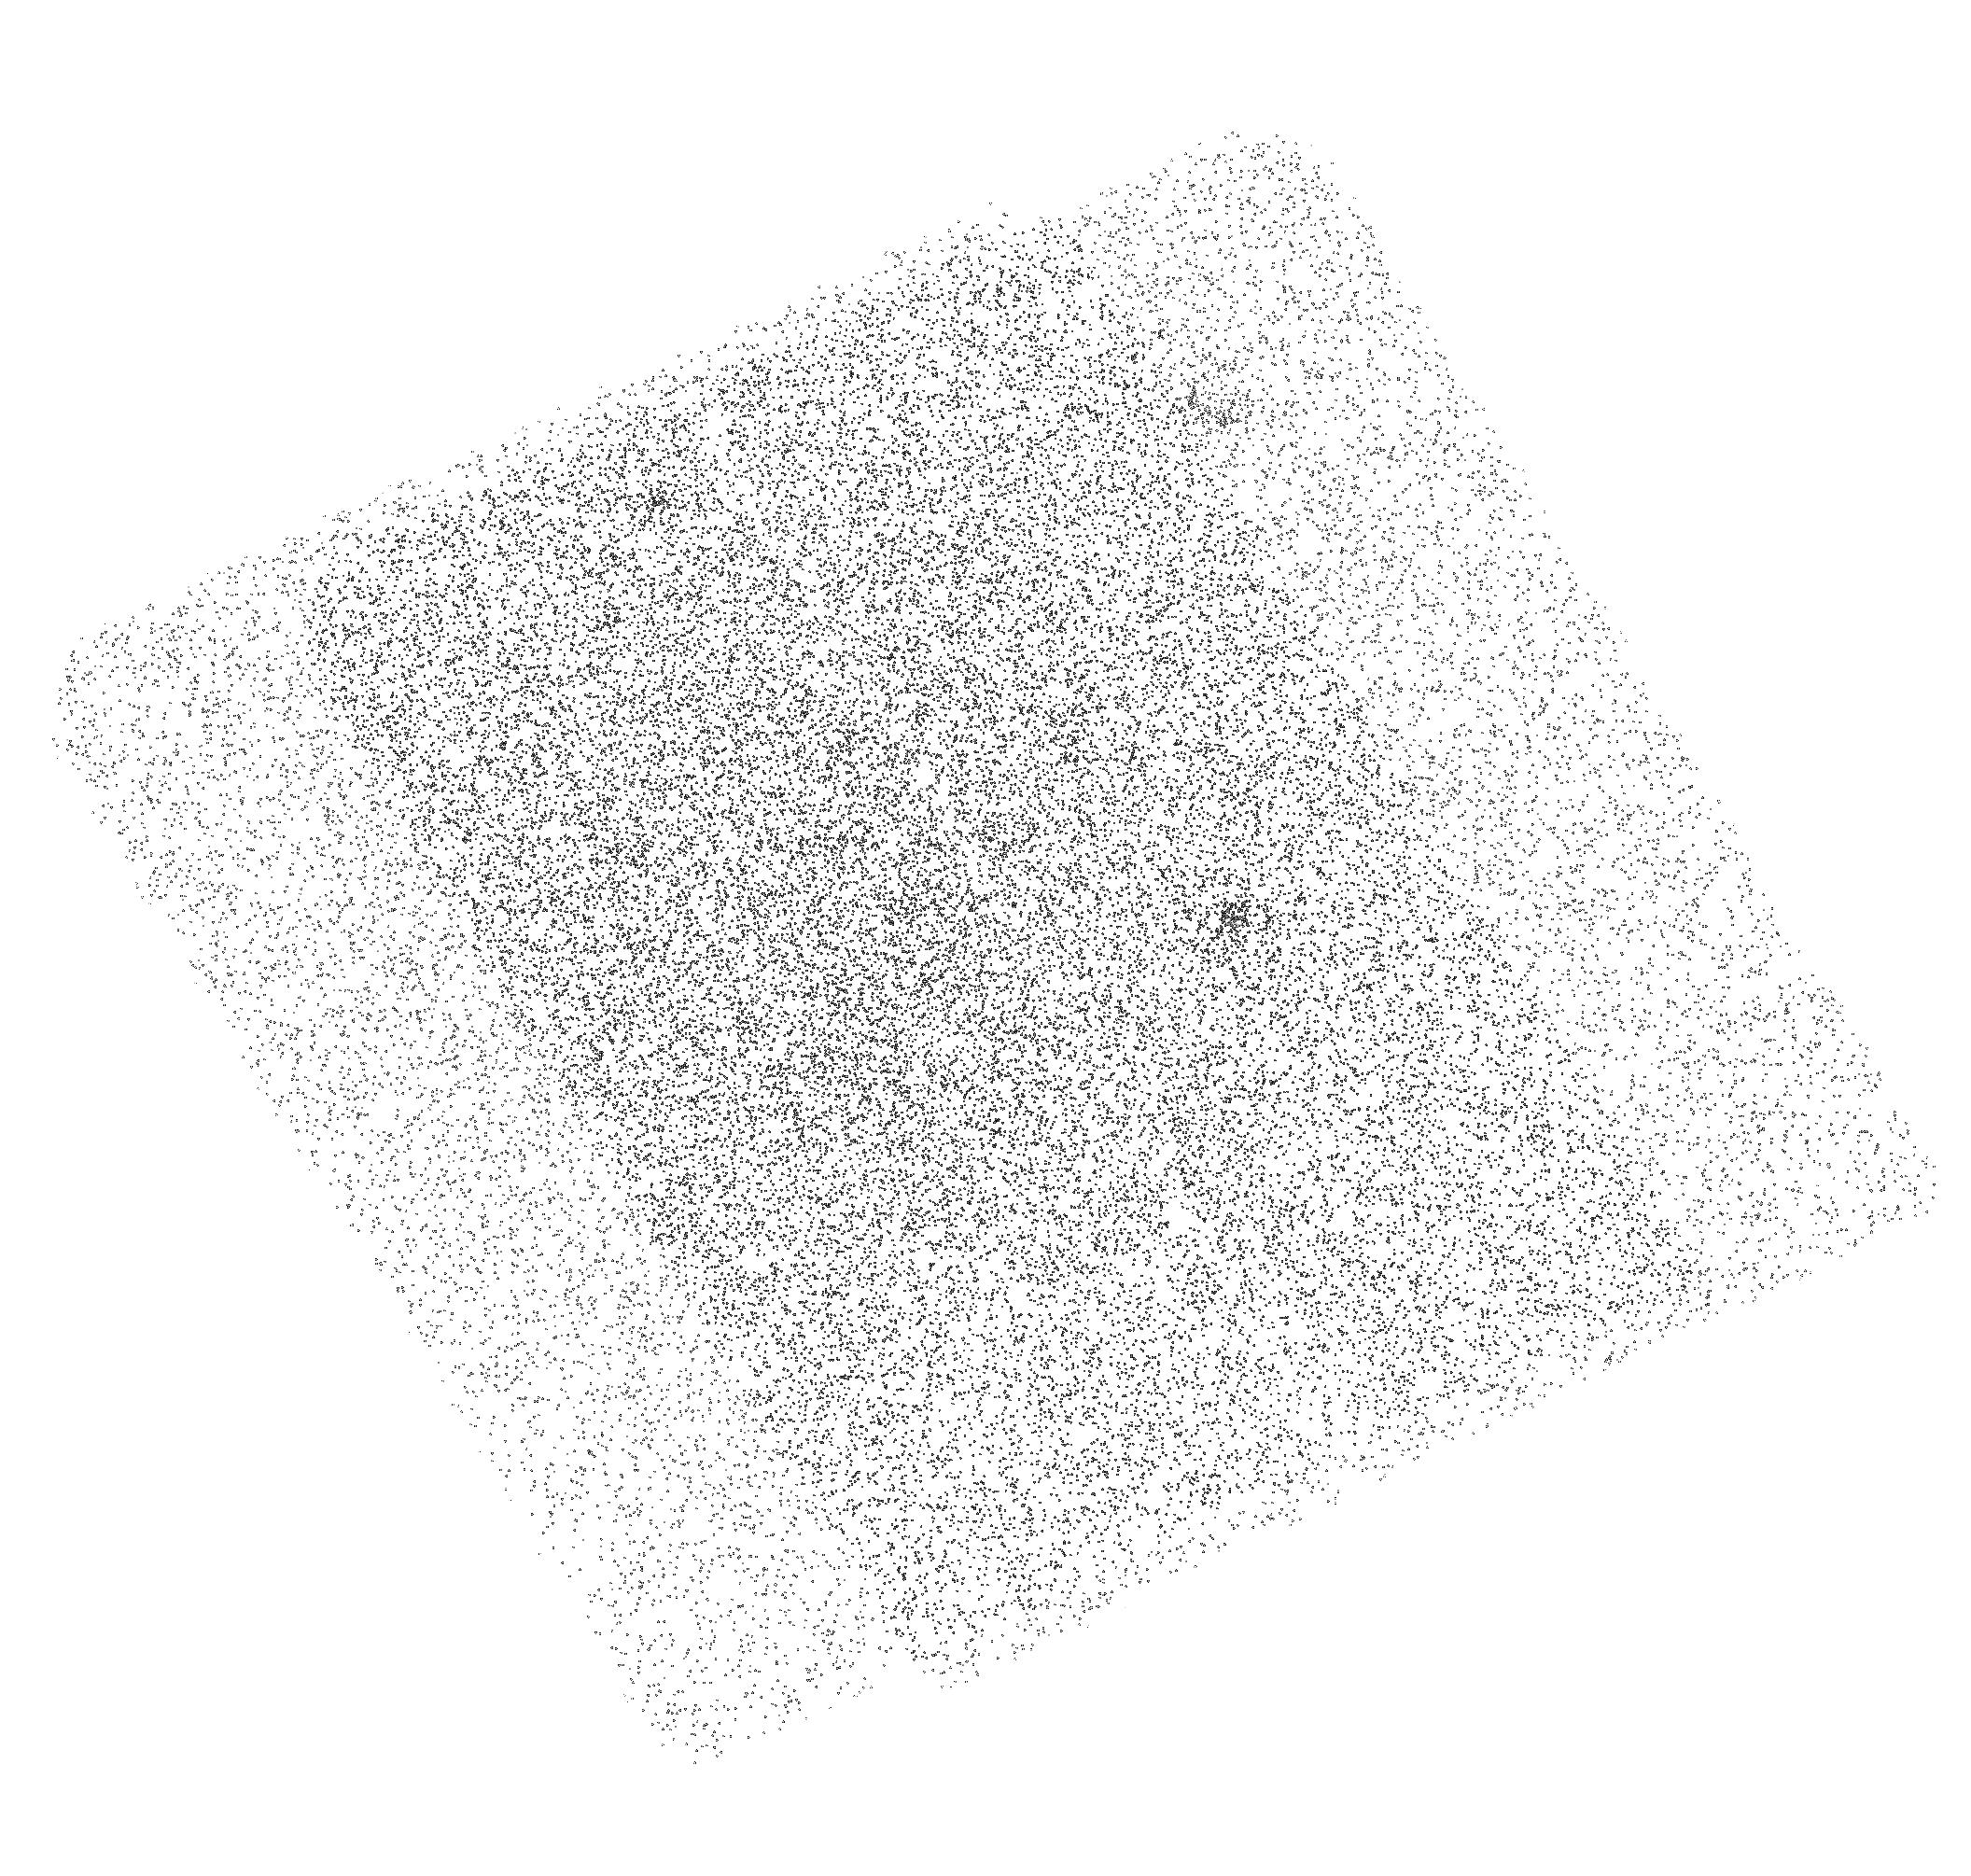
Target: COSMOS-UVLG-21. Instrument: ACS/SBC. Filter: F150LP. Exposure: 32 min. Observation ID: hst_11236_21_acs_sbc_f150lp_ja1x21

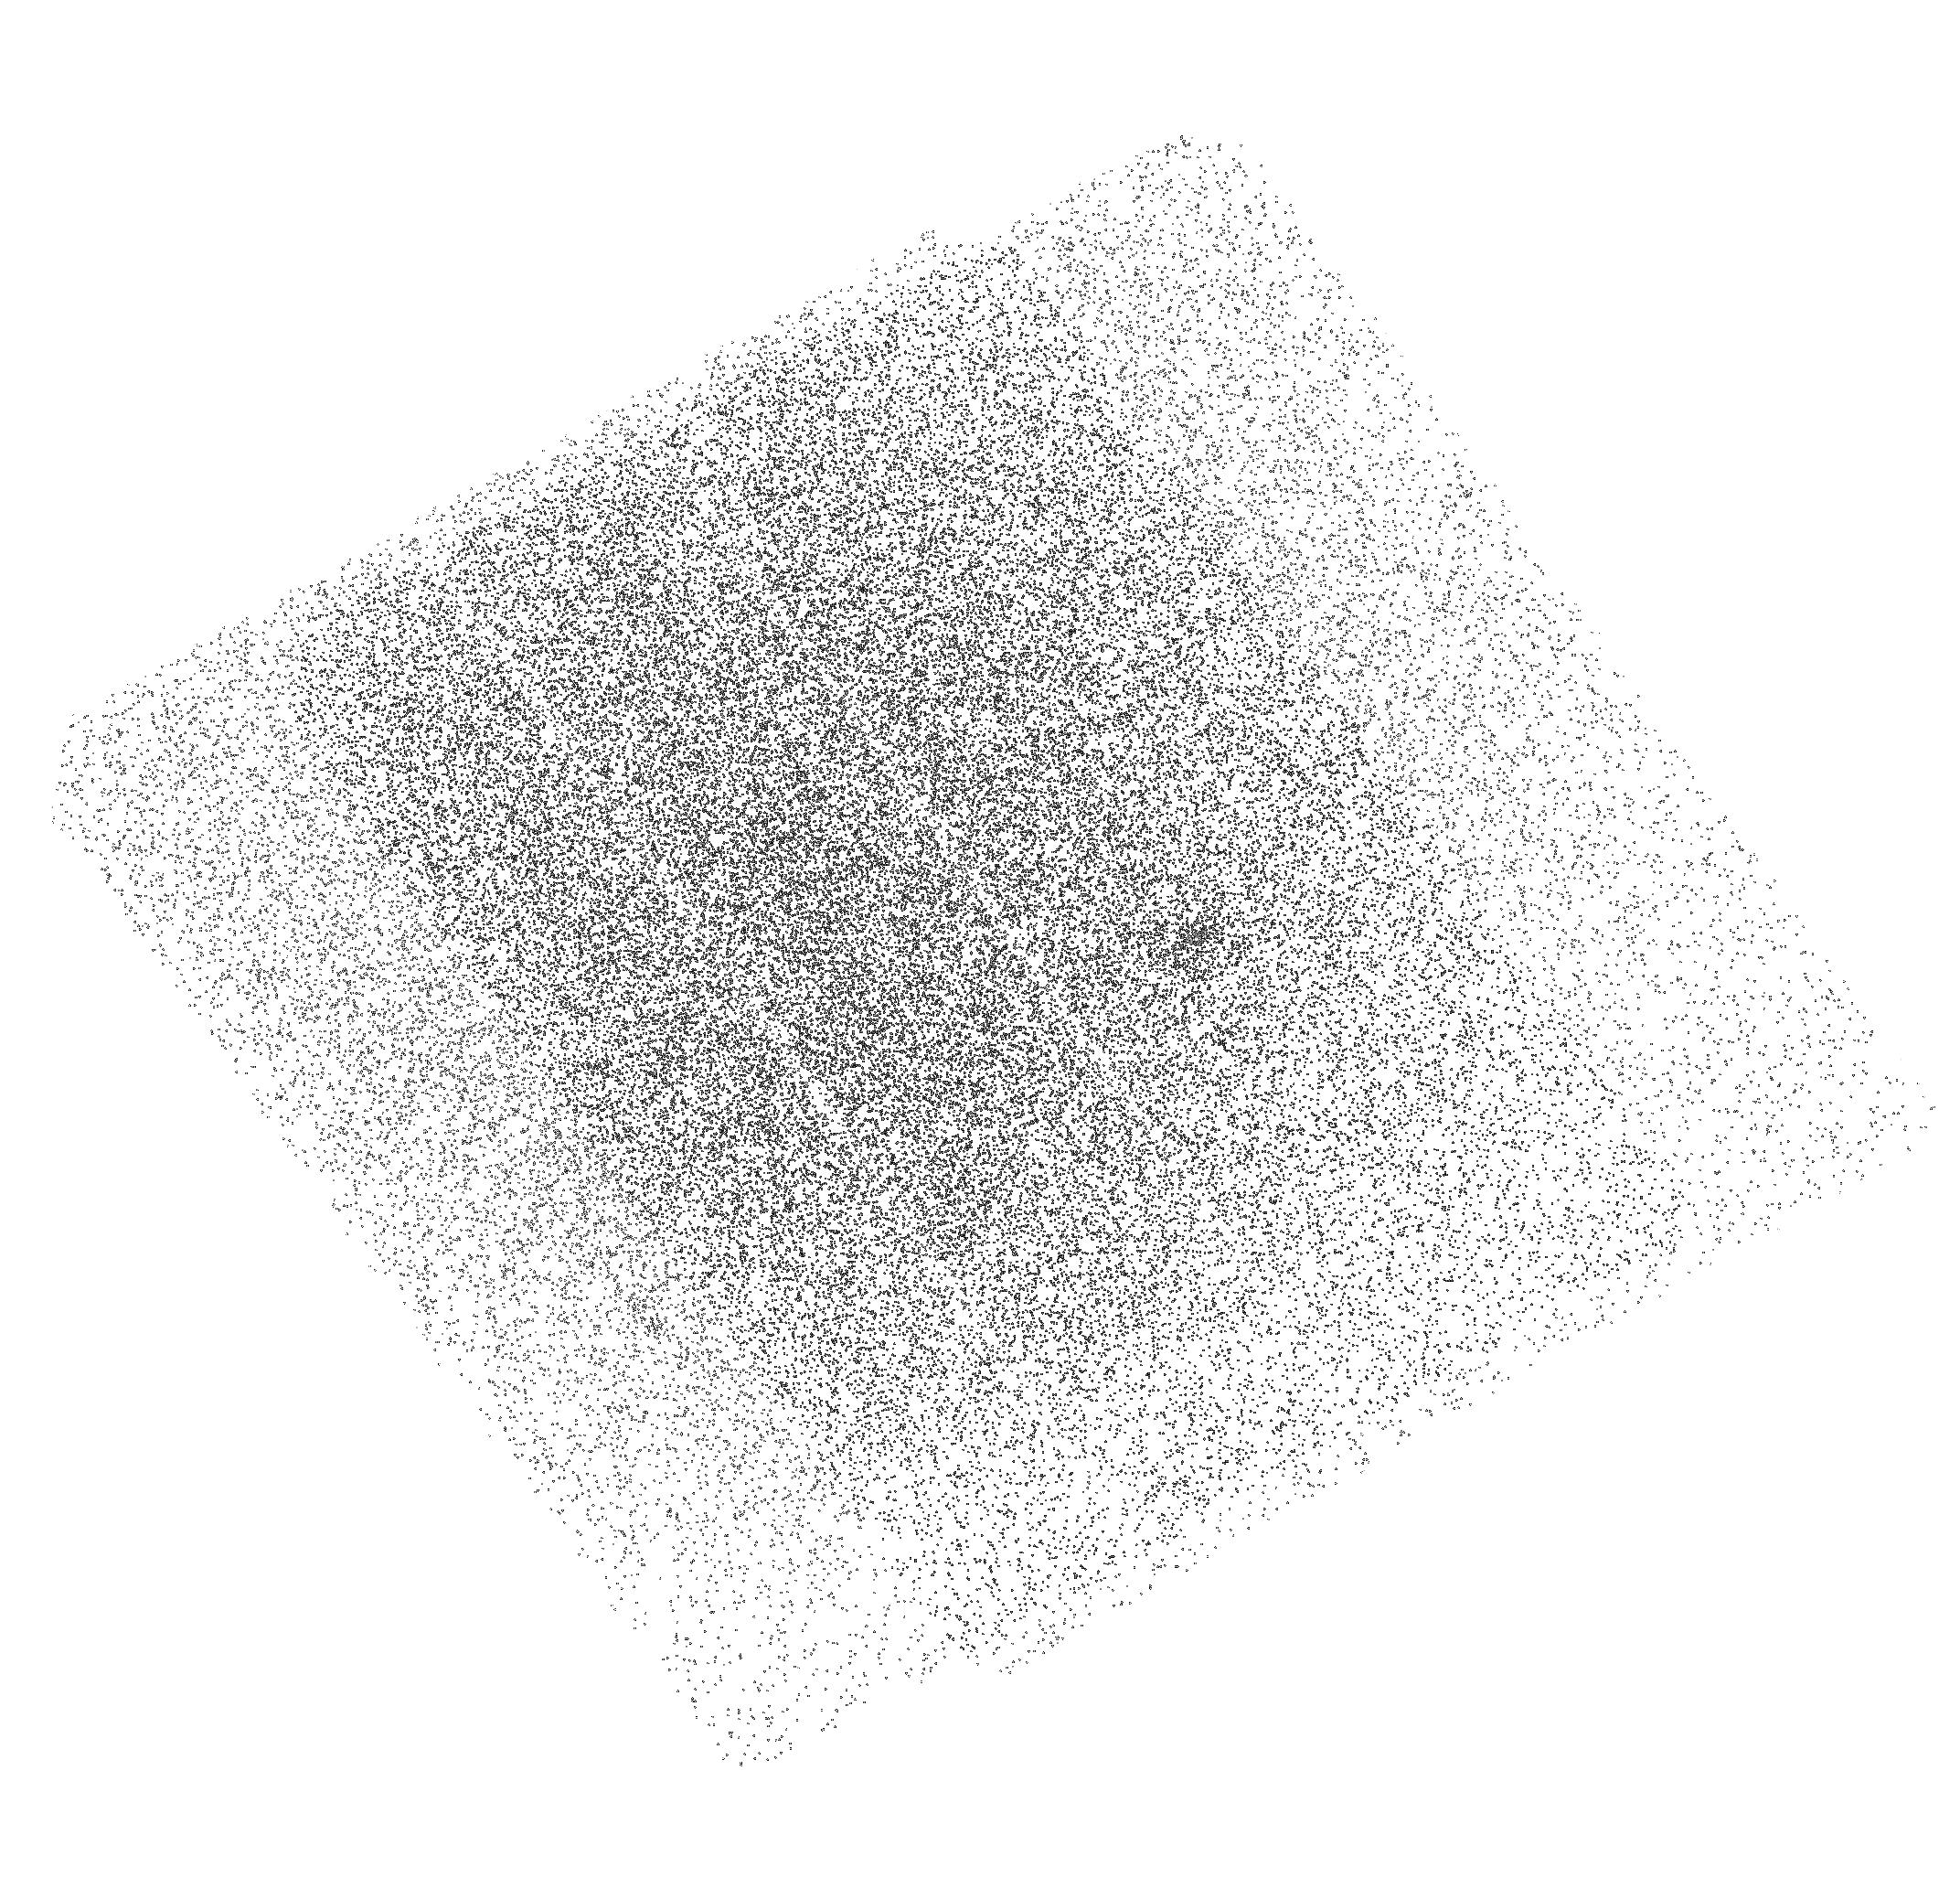
Target: COSMOS-UVLG-25. Instrument: ACS/SBC. Filter: F150LP. Exposure: 24 min. Observation ID: hst_11236_25_acs_sbc_f150lp_ja1x25

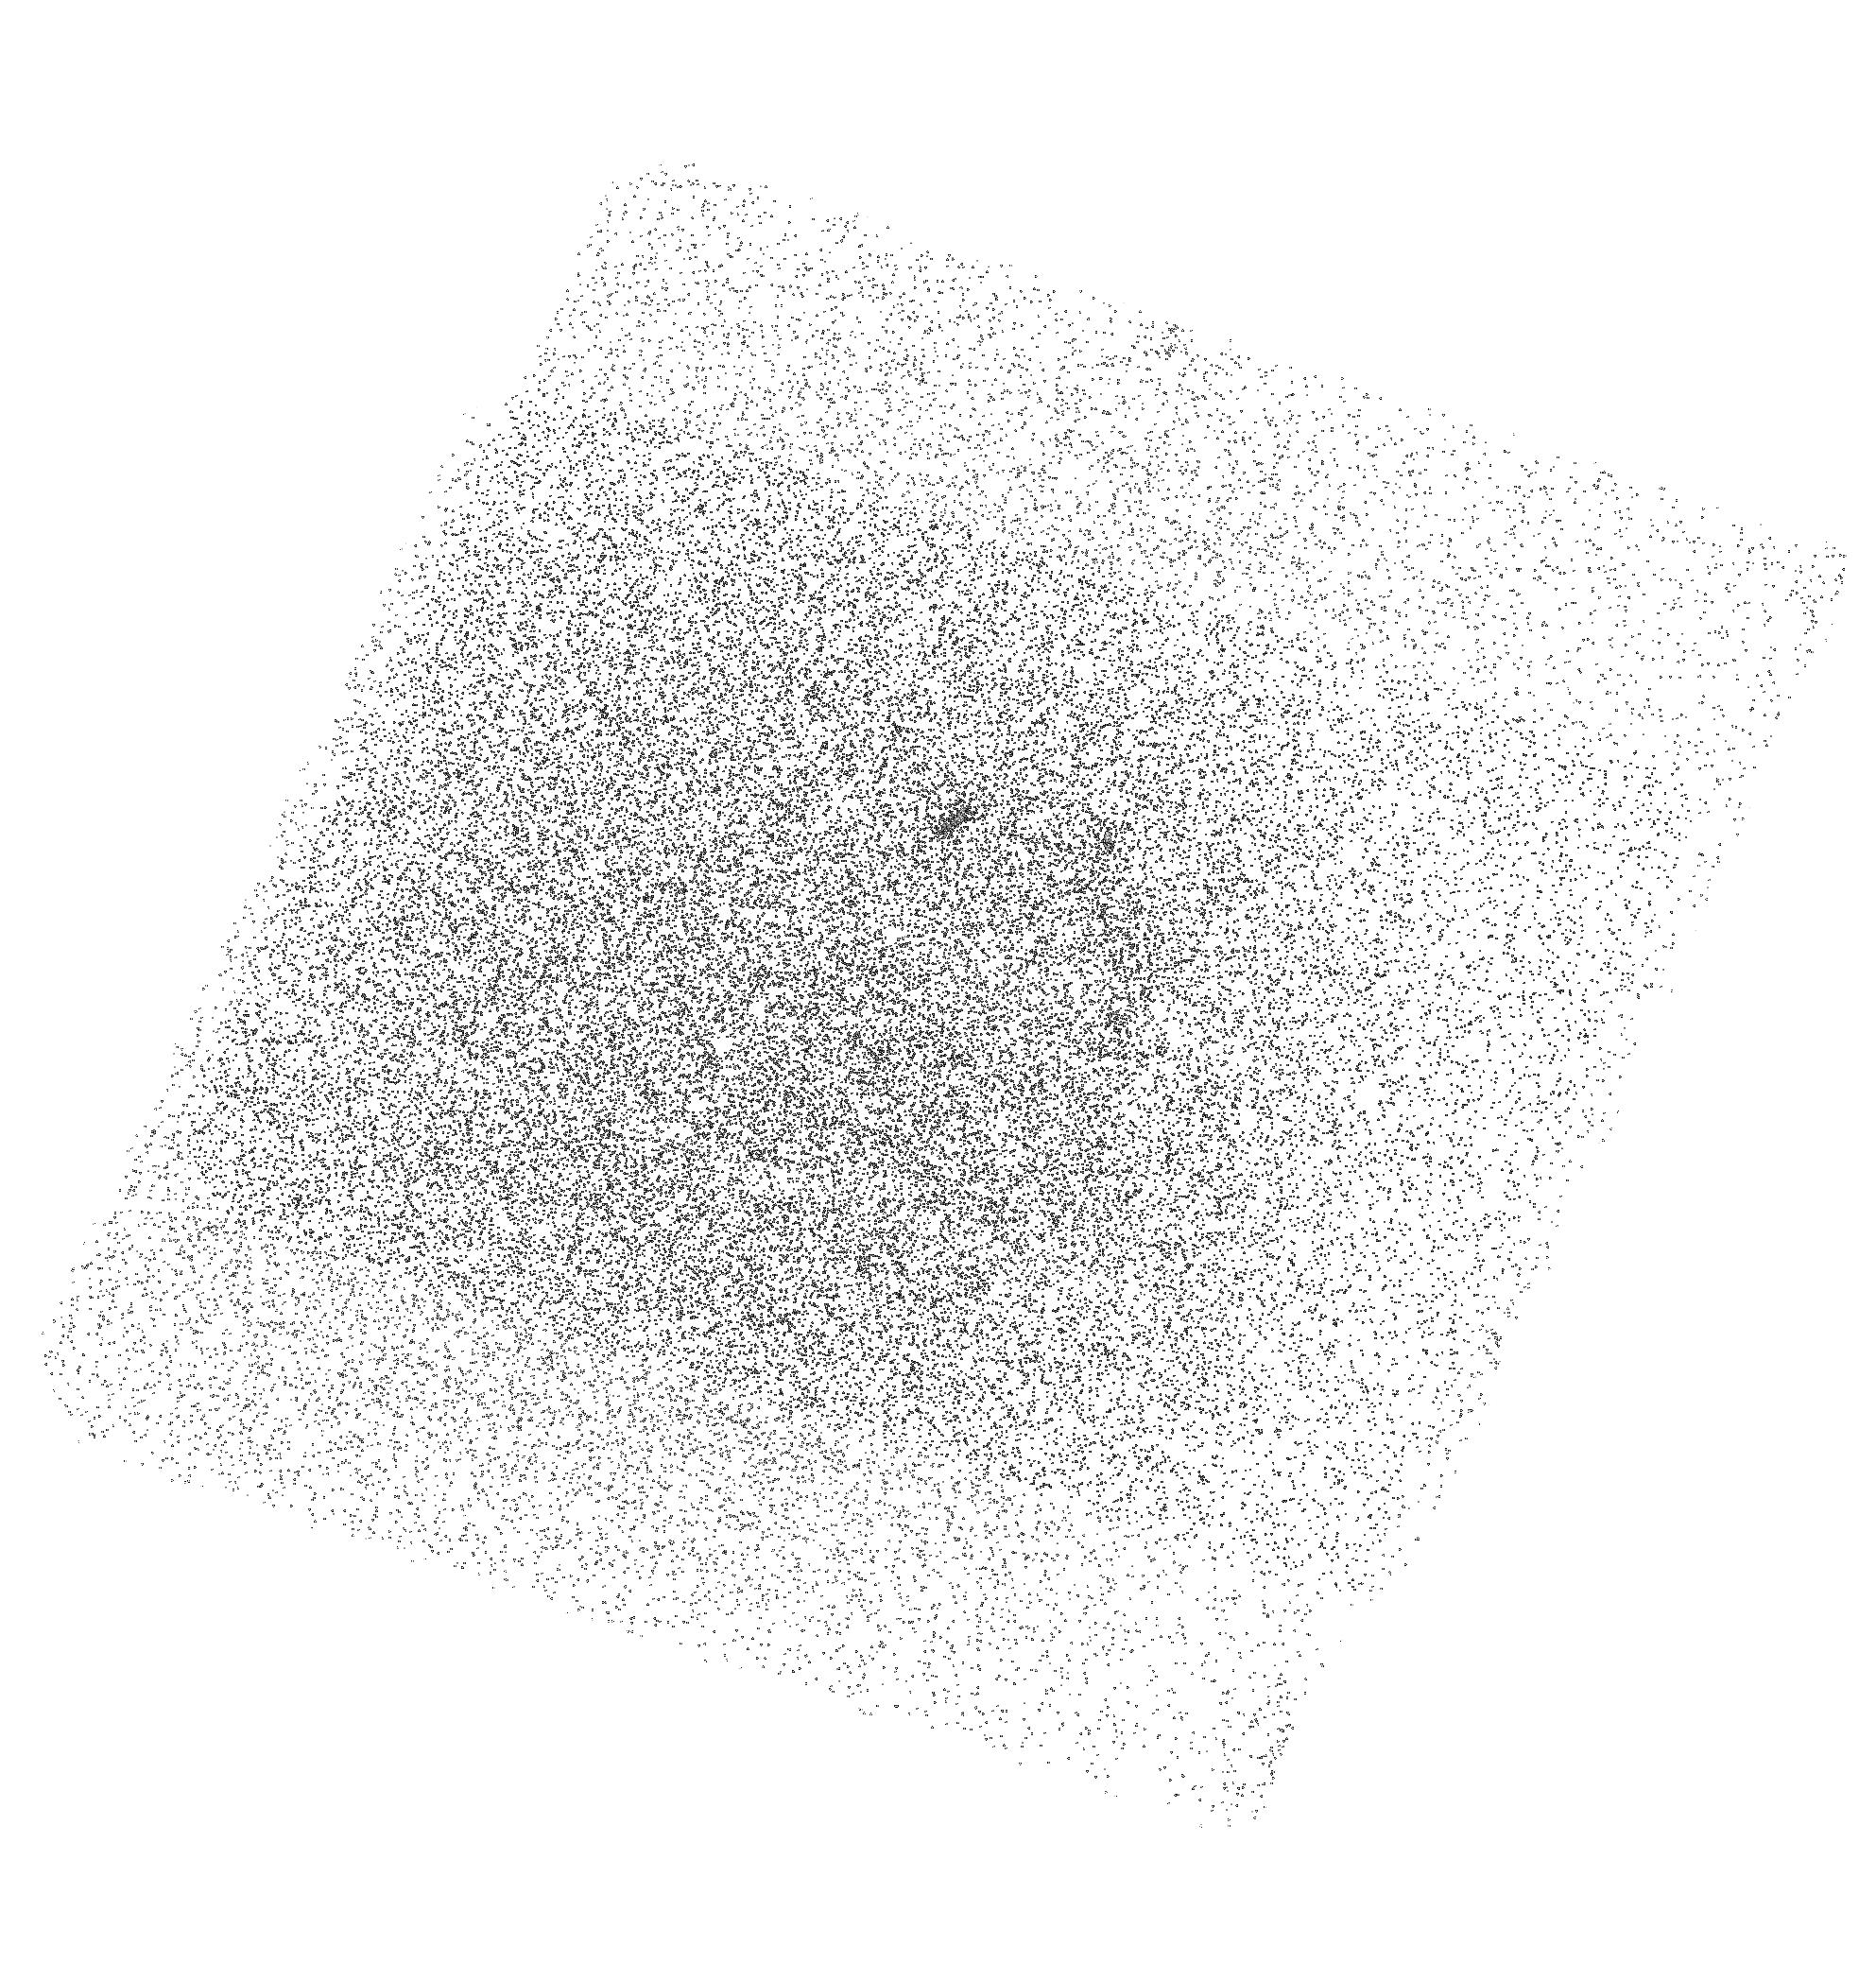
Target: COSMOS-UVLG-28. Instrument: ACS/SBC. Filter: F150LP. Exposure: 32 min. Observation ID: hst_11236_28_acs_sbc_f150lp_ja1x28

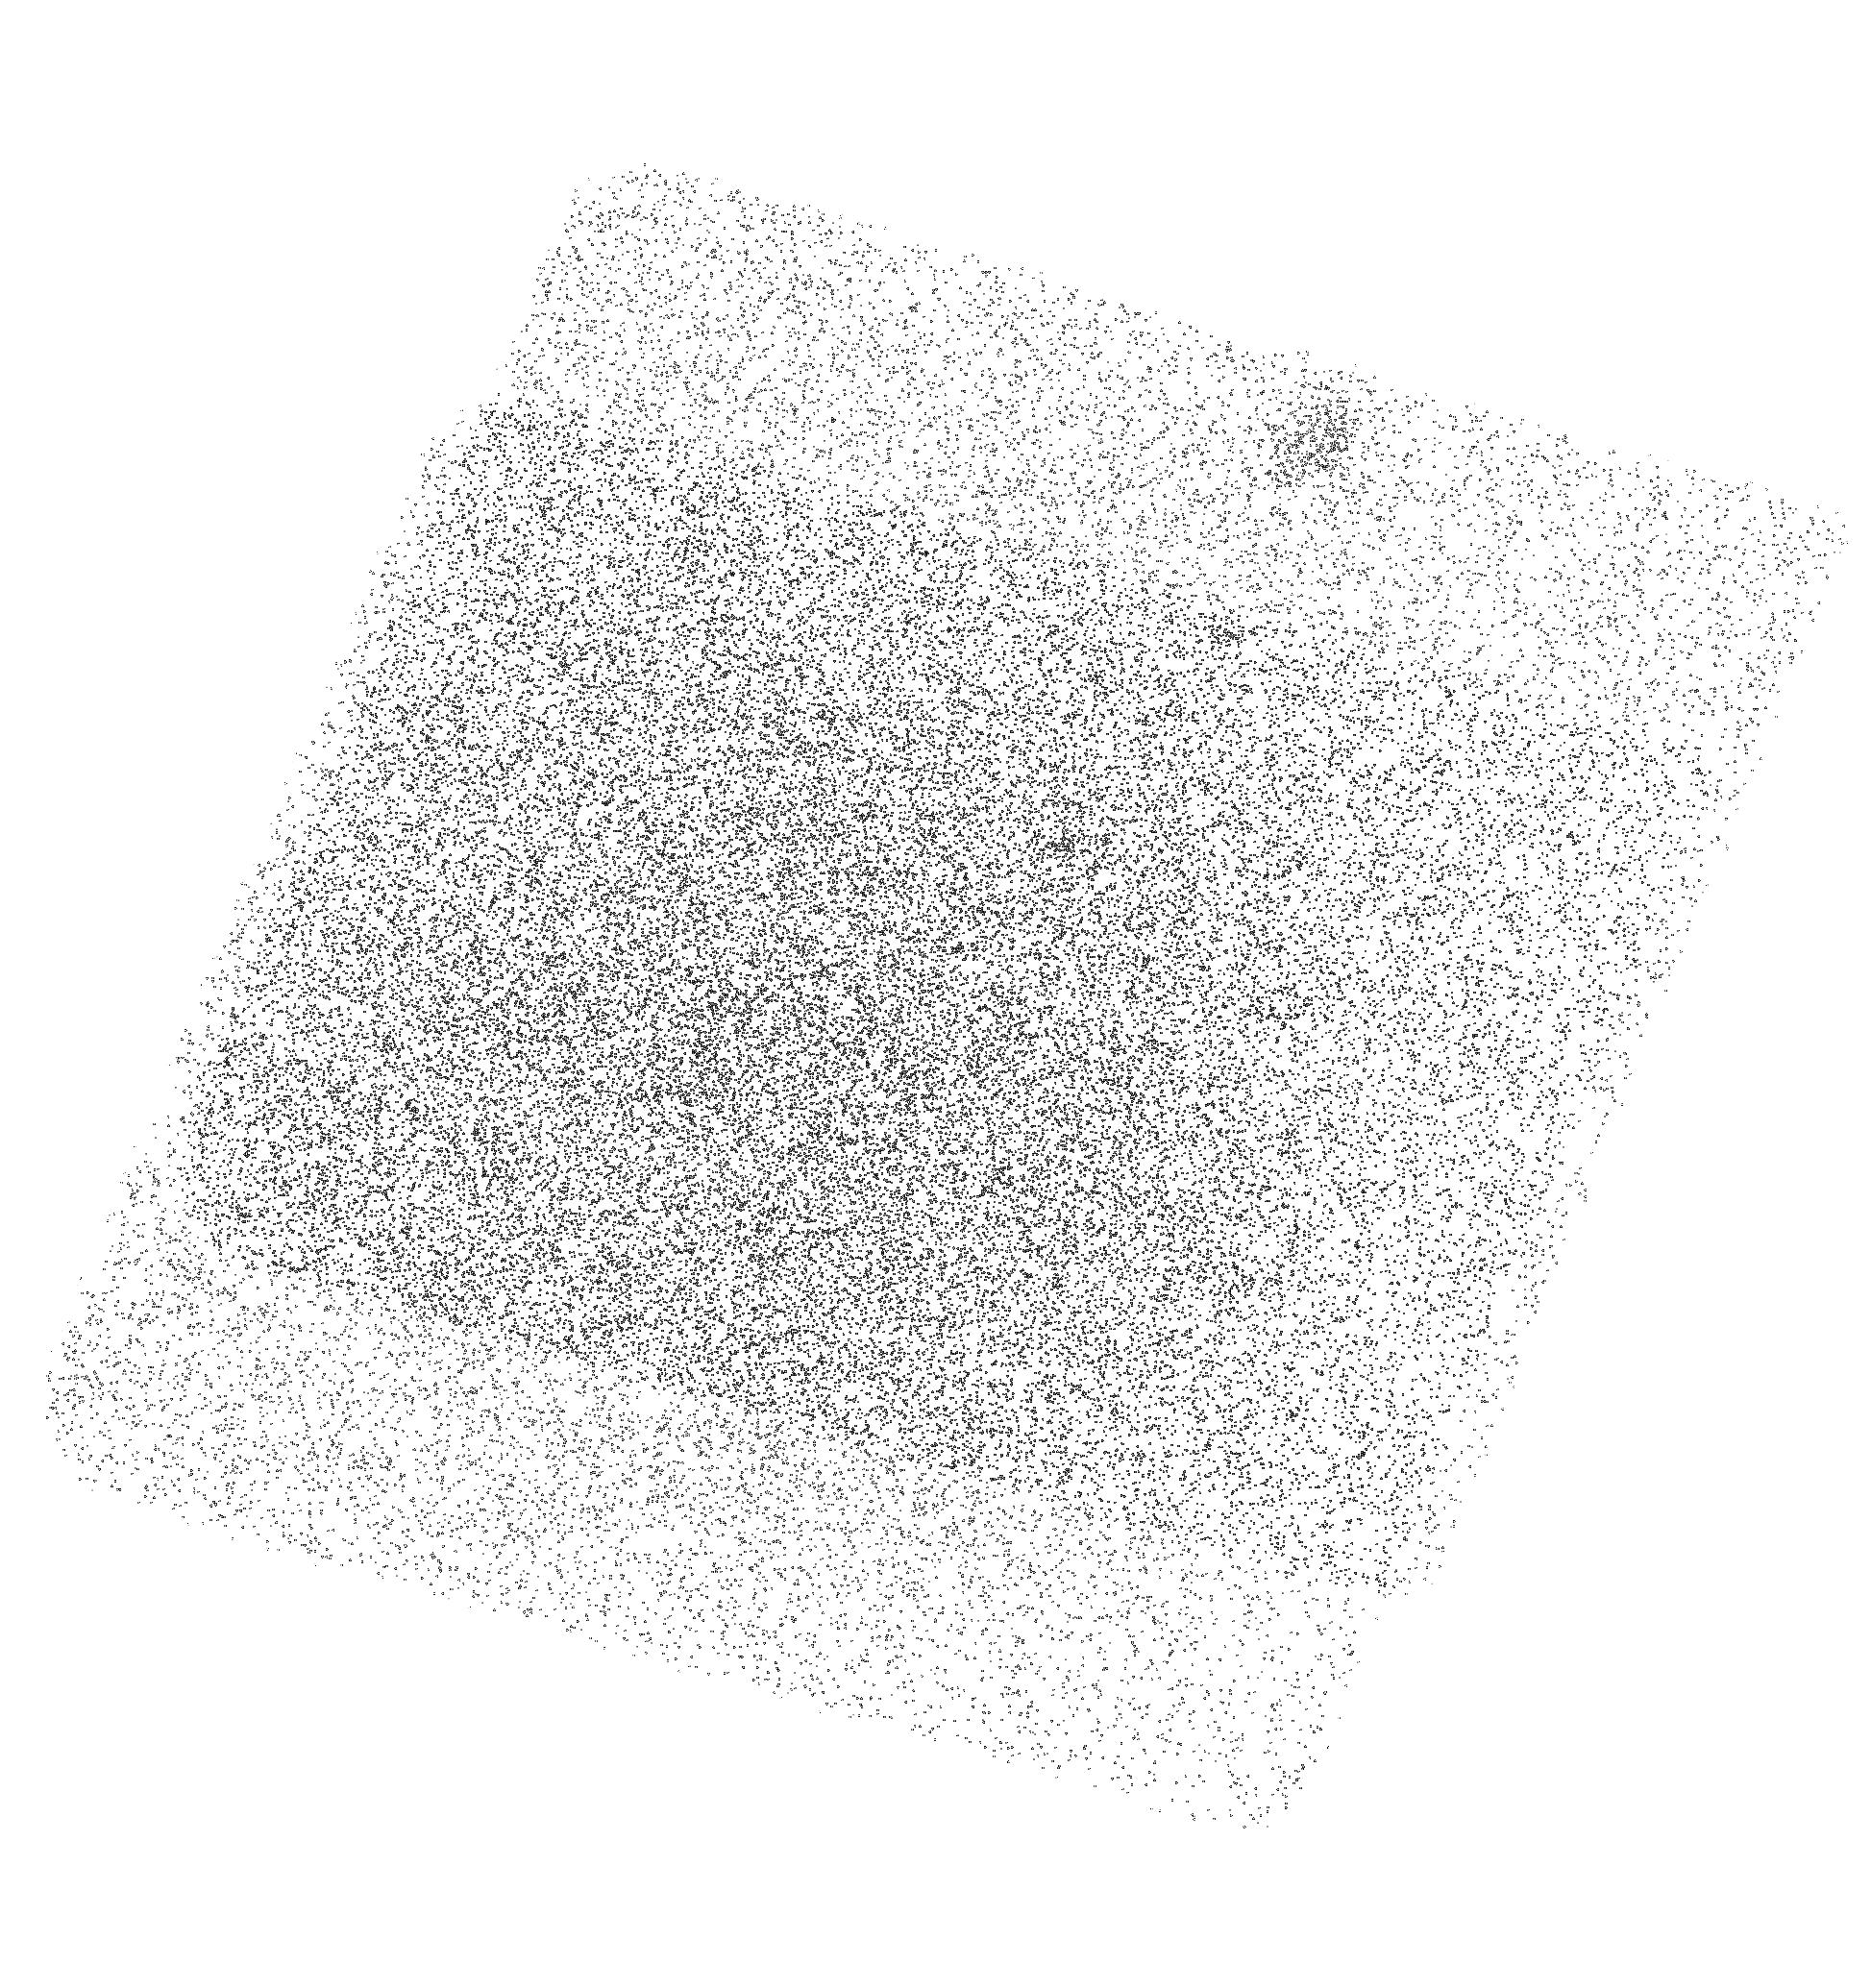
Target: COSMOS-UVLG-15. Instrument: ACS/SBC. Filter: F150LP. Exposure: 32 min. Observation ID: hst_11236_15_acs_sbc_f150lp_ja1x15

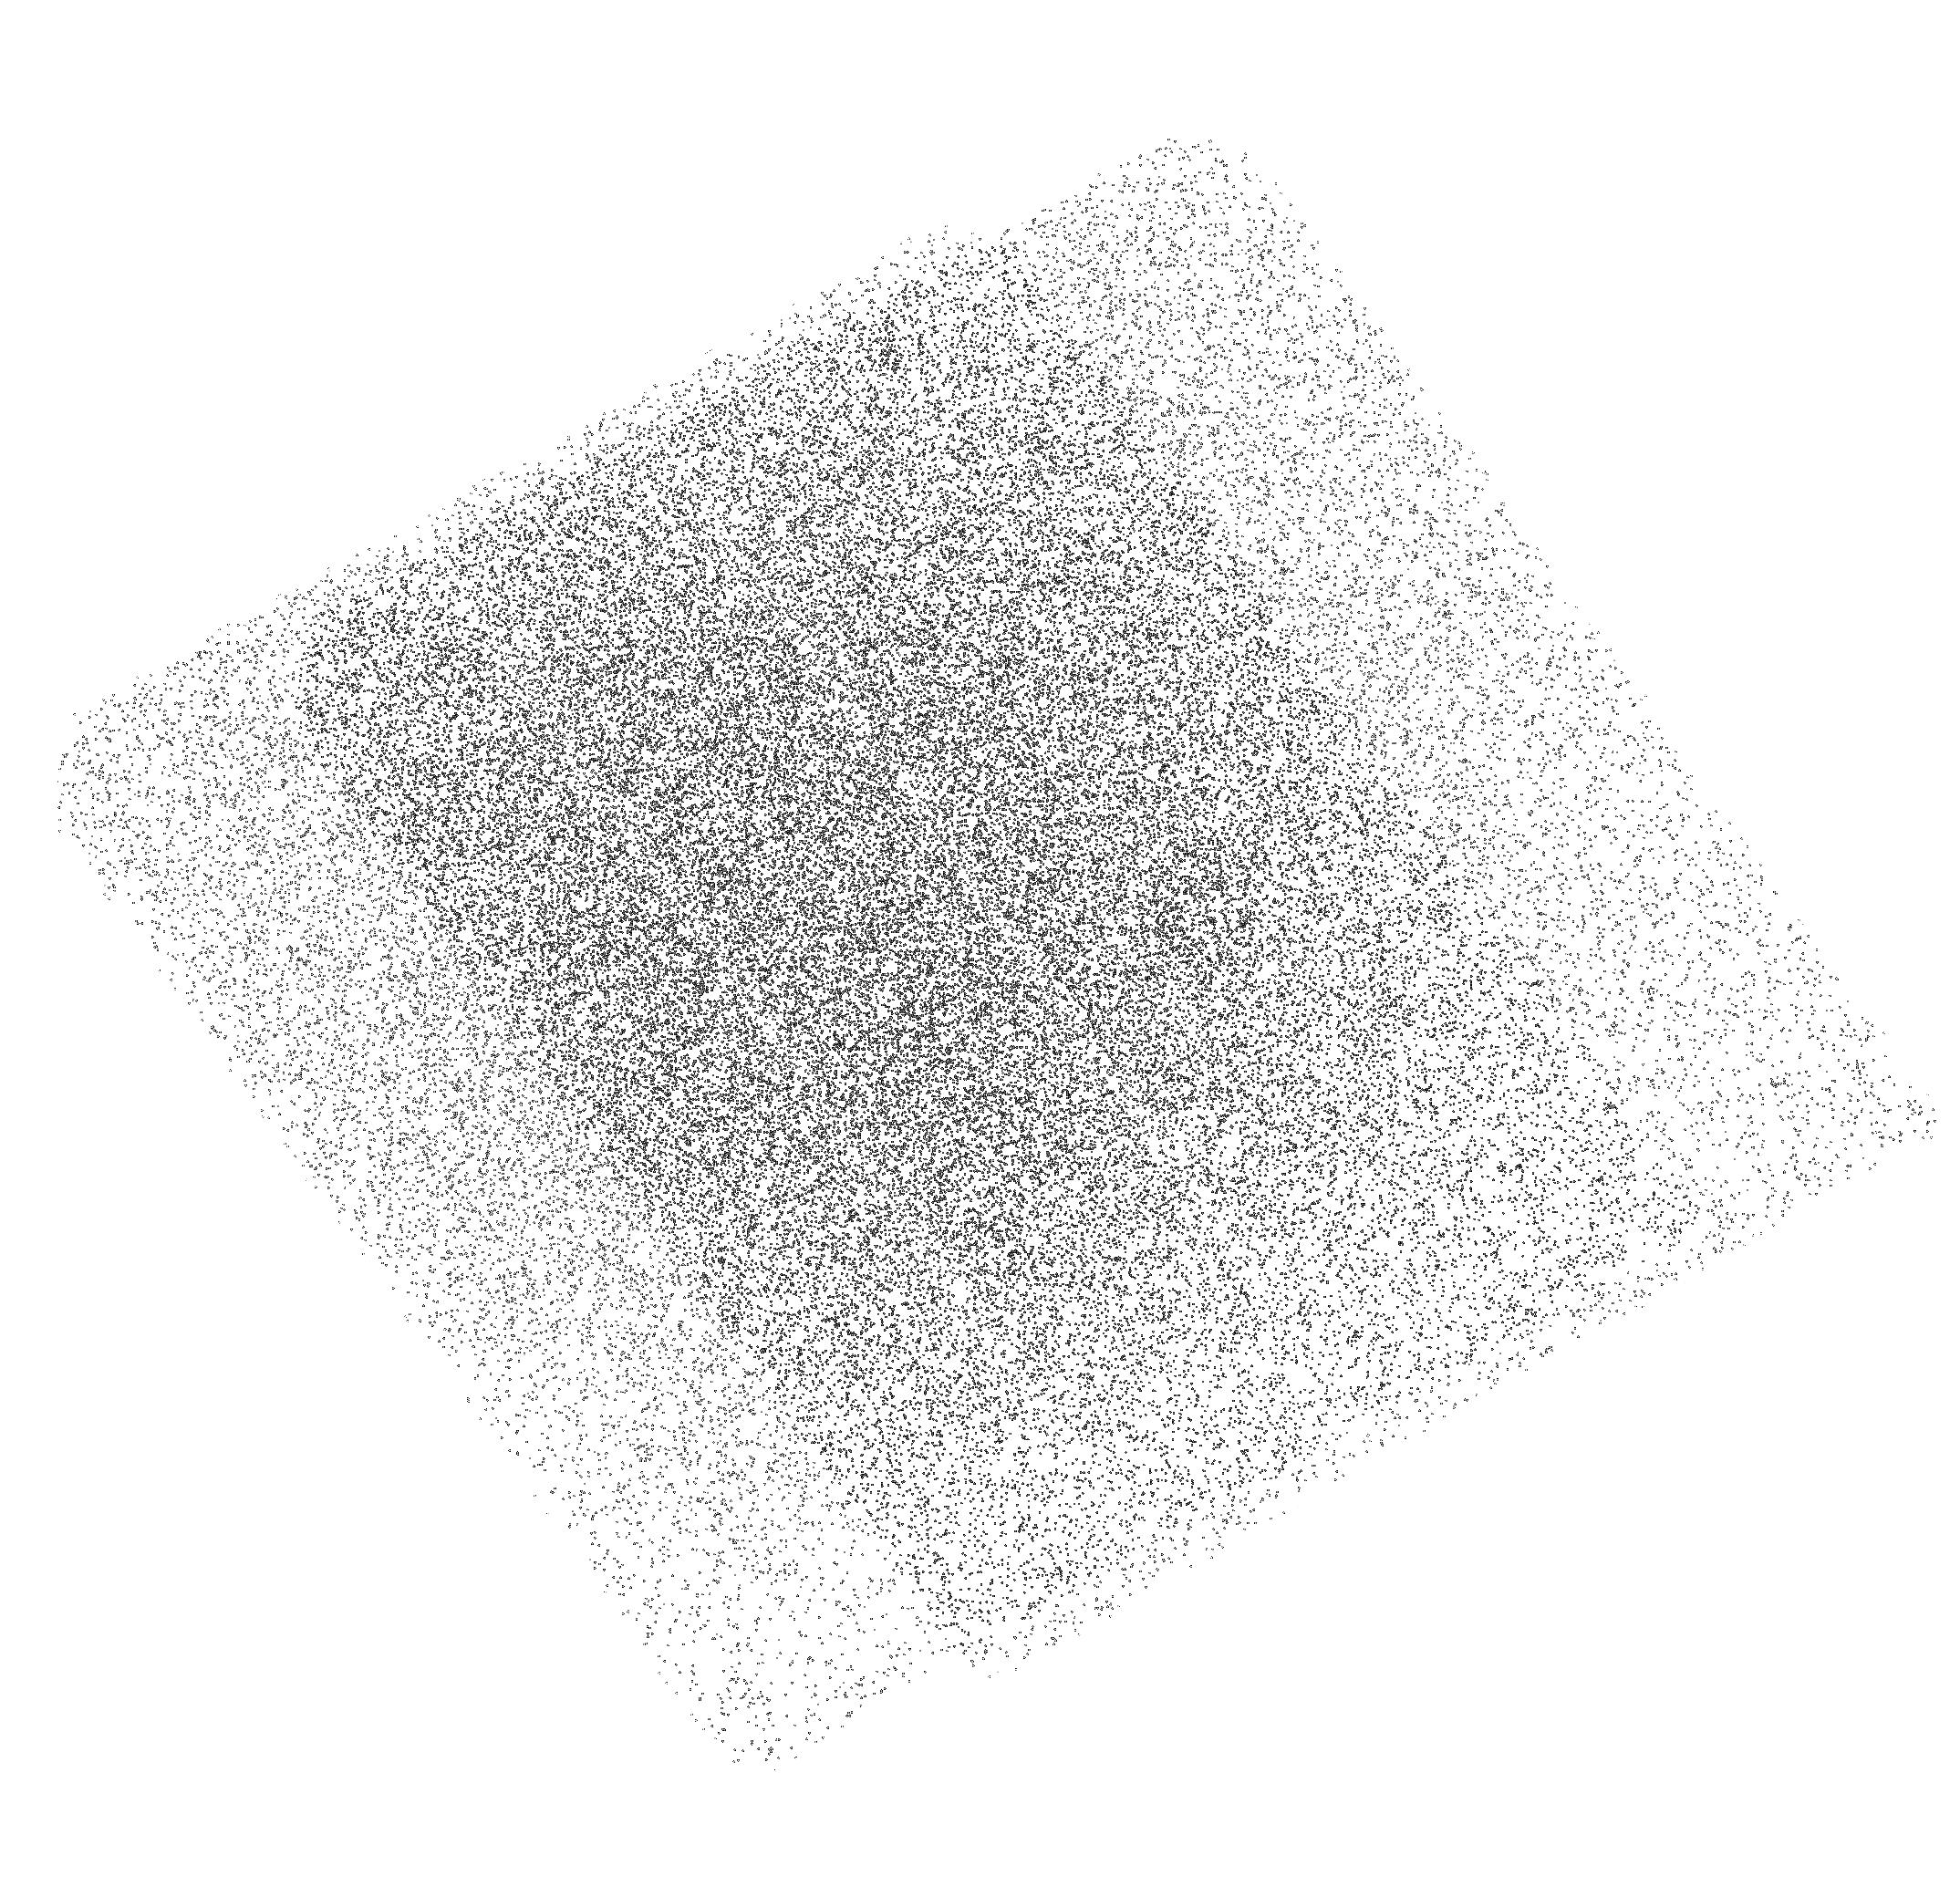
Target: COSMOS-UVLG-09. Instrument: ACS/SBC. Filter: F150LP. Exposure: 32 min. Observation ID: hst_11236_09_acs_sbc_f150lp_ja1x09

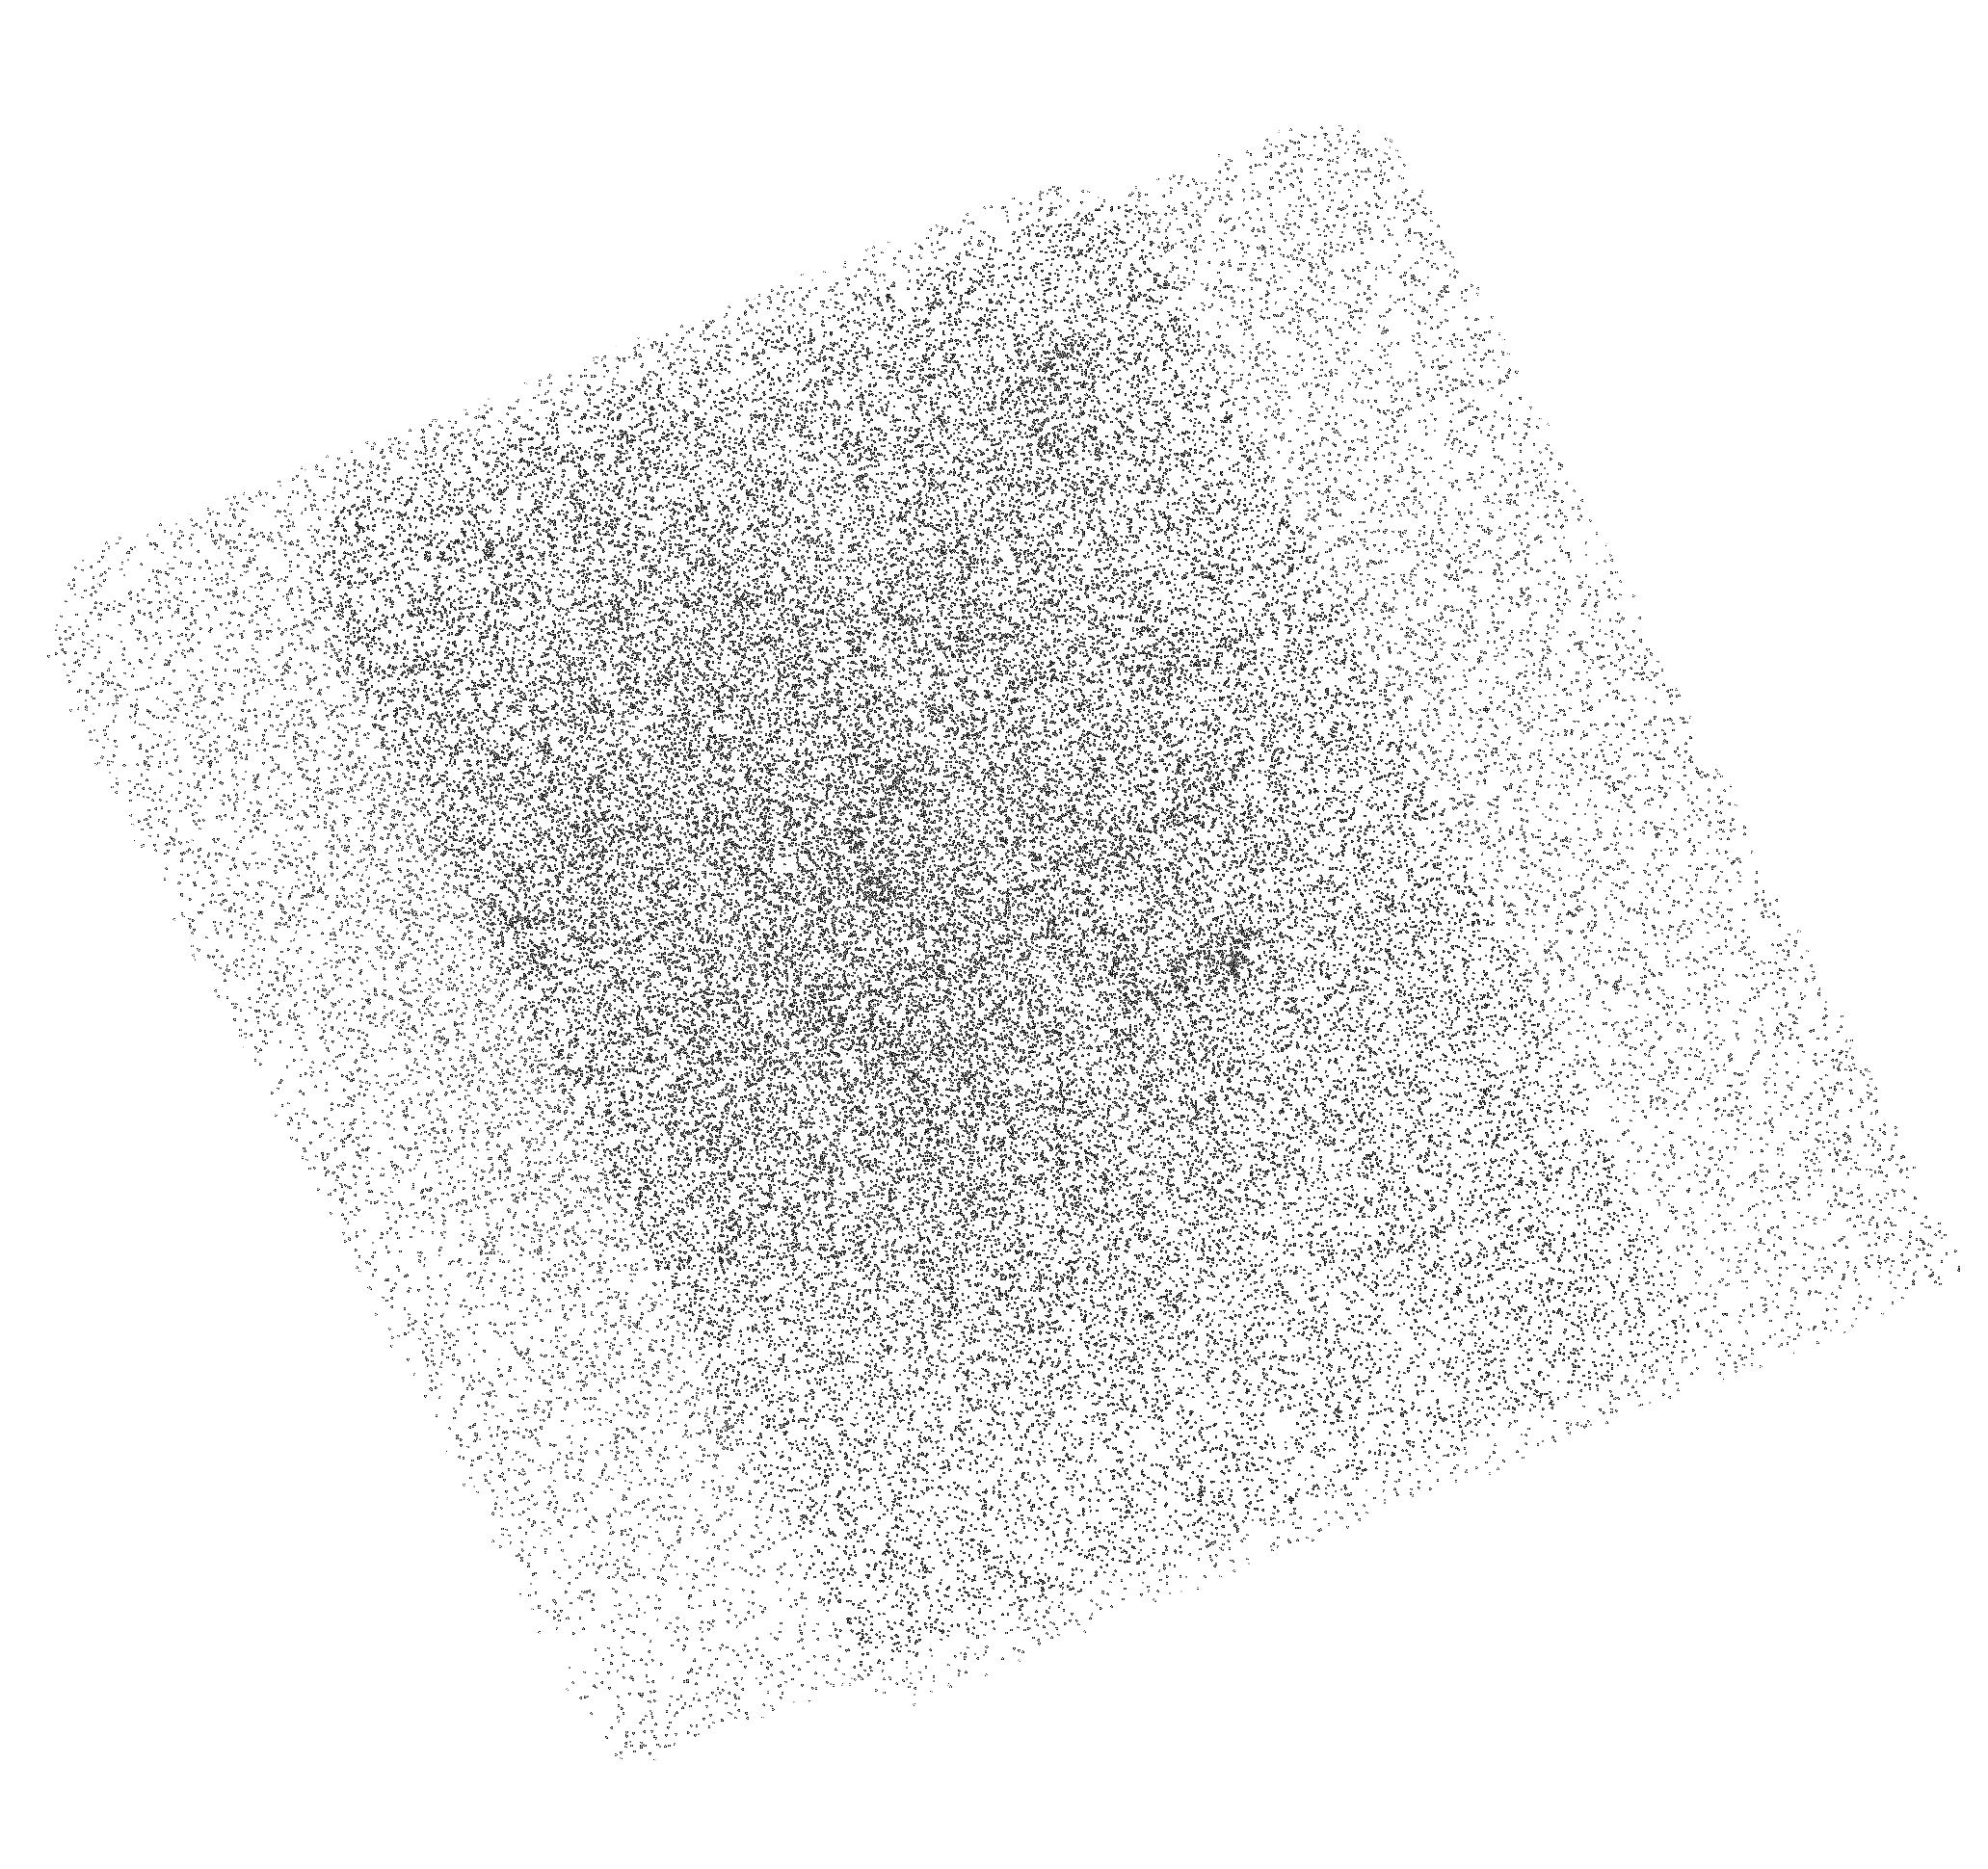
Target: COSMOS-UVLG-05. Instrument: ACS/SBC. Filter: F150LP. Exposure: 32 min. Observation ID: hst_11236_05_acs_sbc_f150lp_ja1x05

Did Rare, Large Escape-Fraction Galaxies Reionize the Universe? (PI: Teplitz, Harry)

Lyman continuum photons produced in massive starbursts may have played a dominant role in the reionization of the Universe. Starbursts are important contributors to the ionizing metagalactic background at lower redshifts as well. However, their contribution to the background depends upon the fraction of ionizing radiation that escapes from the intrinsic opacity of galaxies below the Lyman limit. Current surveys suggest that the escape fraction is close to zero in most galaxies, even among young starbursts, but is large in 15-25% of them. Non-uniform escape fractions are expected as a result of violent events creating clear paths in small parts of galaxies. The number of galaxies observed with high escape fraction will result from the combination of the intrinsic number with clear lines of sight and their orientation with respect to the observer. We propose to measure the fraction of escaping Lyman continuum radiation in a large sample (47) of z~0.7 starbursts in the COSMOS field. These compact UV-lumnious galaxies are good analogs to high redshift LBGs. Using the SBC/PR130L we can quickly (1-4 orbits) detect relative escape fractions (f_LC/f_1500) of 25% or more. This will be the first measurement of the escape fraction in sources between z=1 and the local universe. We expect ~10 detections. Stacking will set limits of <4% on the relative escape fraction in the rest. We will correlate the LC detections with the properties of the galaxies. By targetting z~0.7 in COSMOS, we will have tremendous ancillary information on those sources. A non-detection in all sources would be significant (99% confidence). This would imply that QSOs provide the overwhelming majority of ionizing radtion at z<1, requiring substantial evolution in the processes within Lyman break galaxies which allow large escape fractions at high redshift.